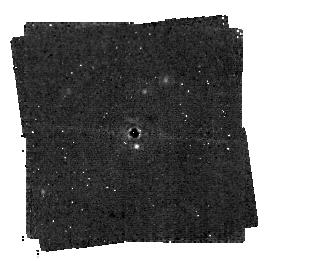
Target: TWA7. Instrument: MIRI/CORON. Filter: F1140C+4QPM_1140. Exposure: 4 h. Observation ID: jw03662-c1008_t001_miri_f1140c-mask1140

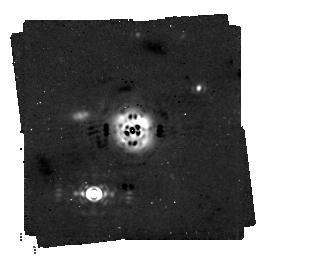
Target: HD-181327. Instrument: MIRI/CORON. Filter: F1140C+4QPM_1140. Exposure: 4 h. Observation ID: jw03662-c1009_t005_miri_f1140c-mask1140

Imaging shepherding and carving planets in debris disks (PI: Lagrange, Anne-Marie)

Since the discovery of the first debris disk four decades ago, dozens of such disks have been resoved at optical and near IR, or at mm wavelengths with ALMA. These disks often show structures (sharp edges, rings, gaps, warps) that are often attributed to planets. Young debris disks offer then exquisite opportunities for studies of planetary systems formation and early evolution. Yet, shepherding or gap carving planets are still to be detected to definitely assess the origin of the observed features. Available high contrast imaging data suggest that, if they exist, the planets responsible for these structures have (very) low masses, less than typ 1-5 MJup, probably down to 0.1 MJup. Only JWST/MIRI can detect such low mass planets, in well selected disks. Once detected, these planets will offer unique opportunities to study disk-planets interactions, early dynamical evolution of planetary systems, and to reveal the properties of pristine, non irradiated, sub-Jupiters. Applying specific selection criteria to maximize the chances to find these shepherding/carving planets in regions where our solar system giants are located, we identified two pole-on, young, close-by, structured disks. TWA7 shows three ring-like structures peaking between 25 and 100 au, and HD181327 shows one ring-like structure at 80 au. We show that a 0.15 MJup planet can carve the gap between the first two rings. JWST/MIRI observations should allow detecting this planet and will allow detecting planet(s) with masses greater than 0.15-0.3 MJup carving the inner cavity and/or shaping its inner edge. It will allow detecting similar planets with masses greater than 0.3 MJup in the case of HD181327.